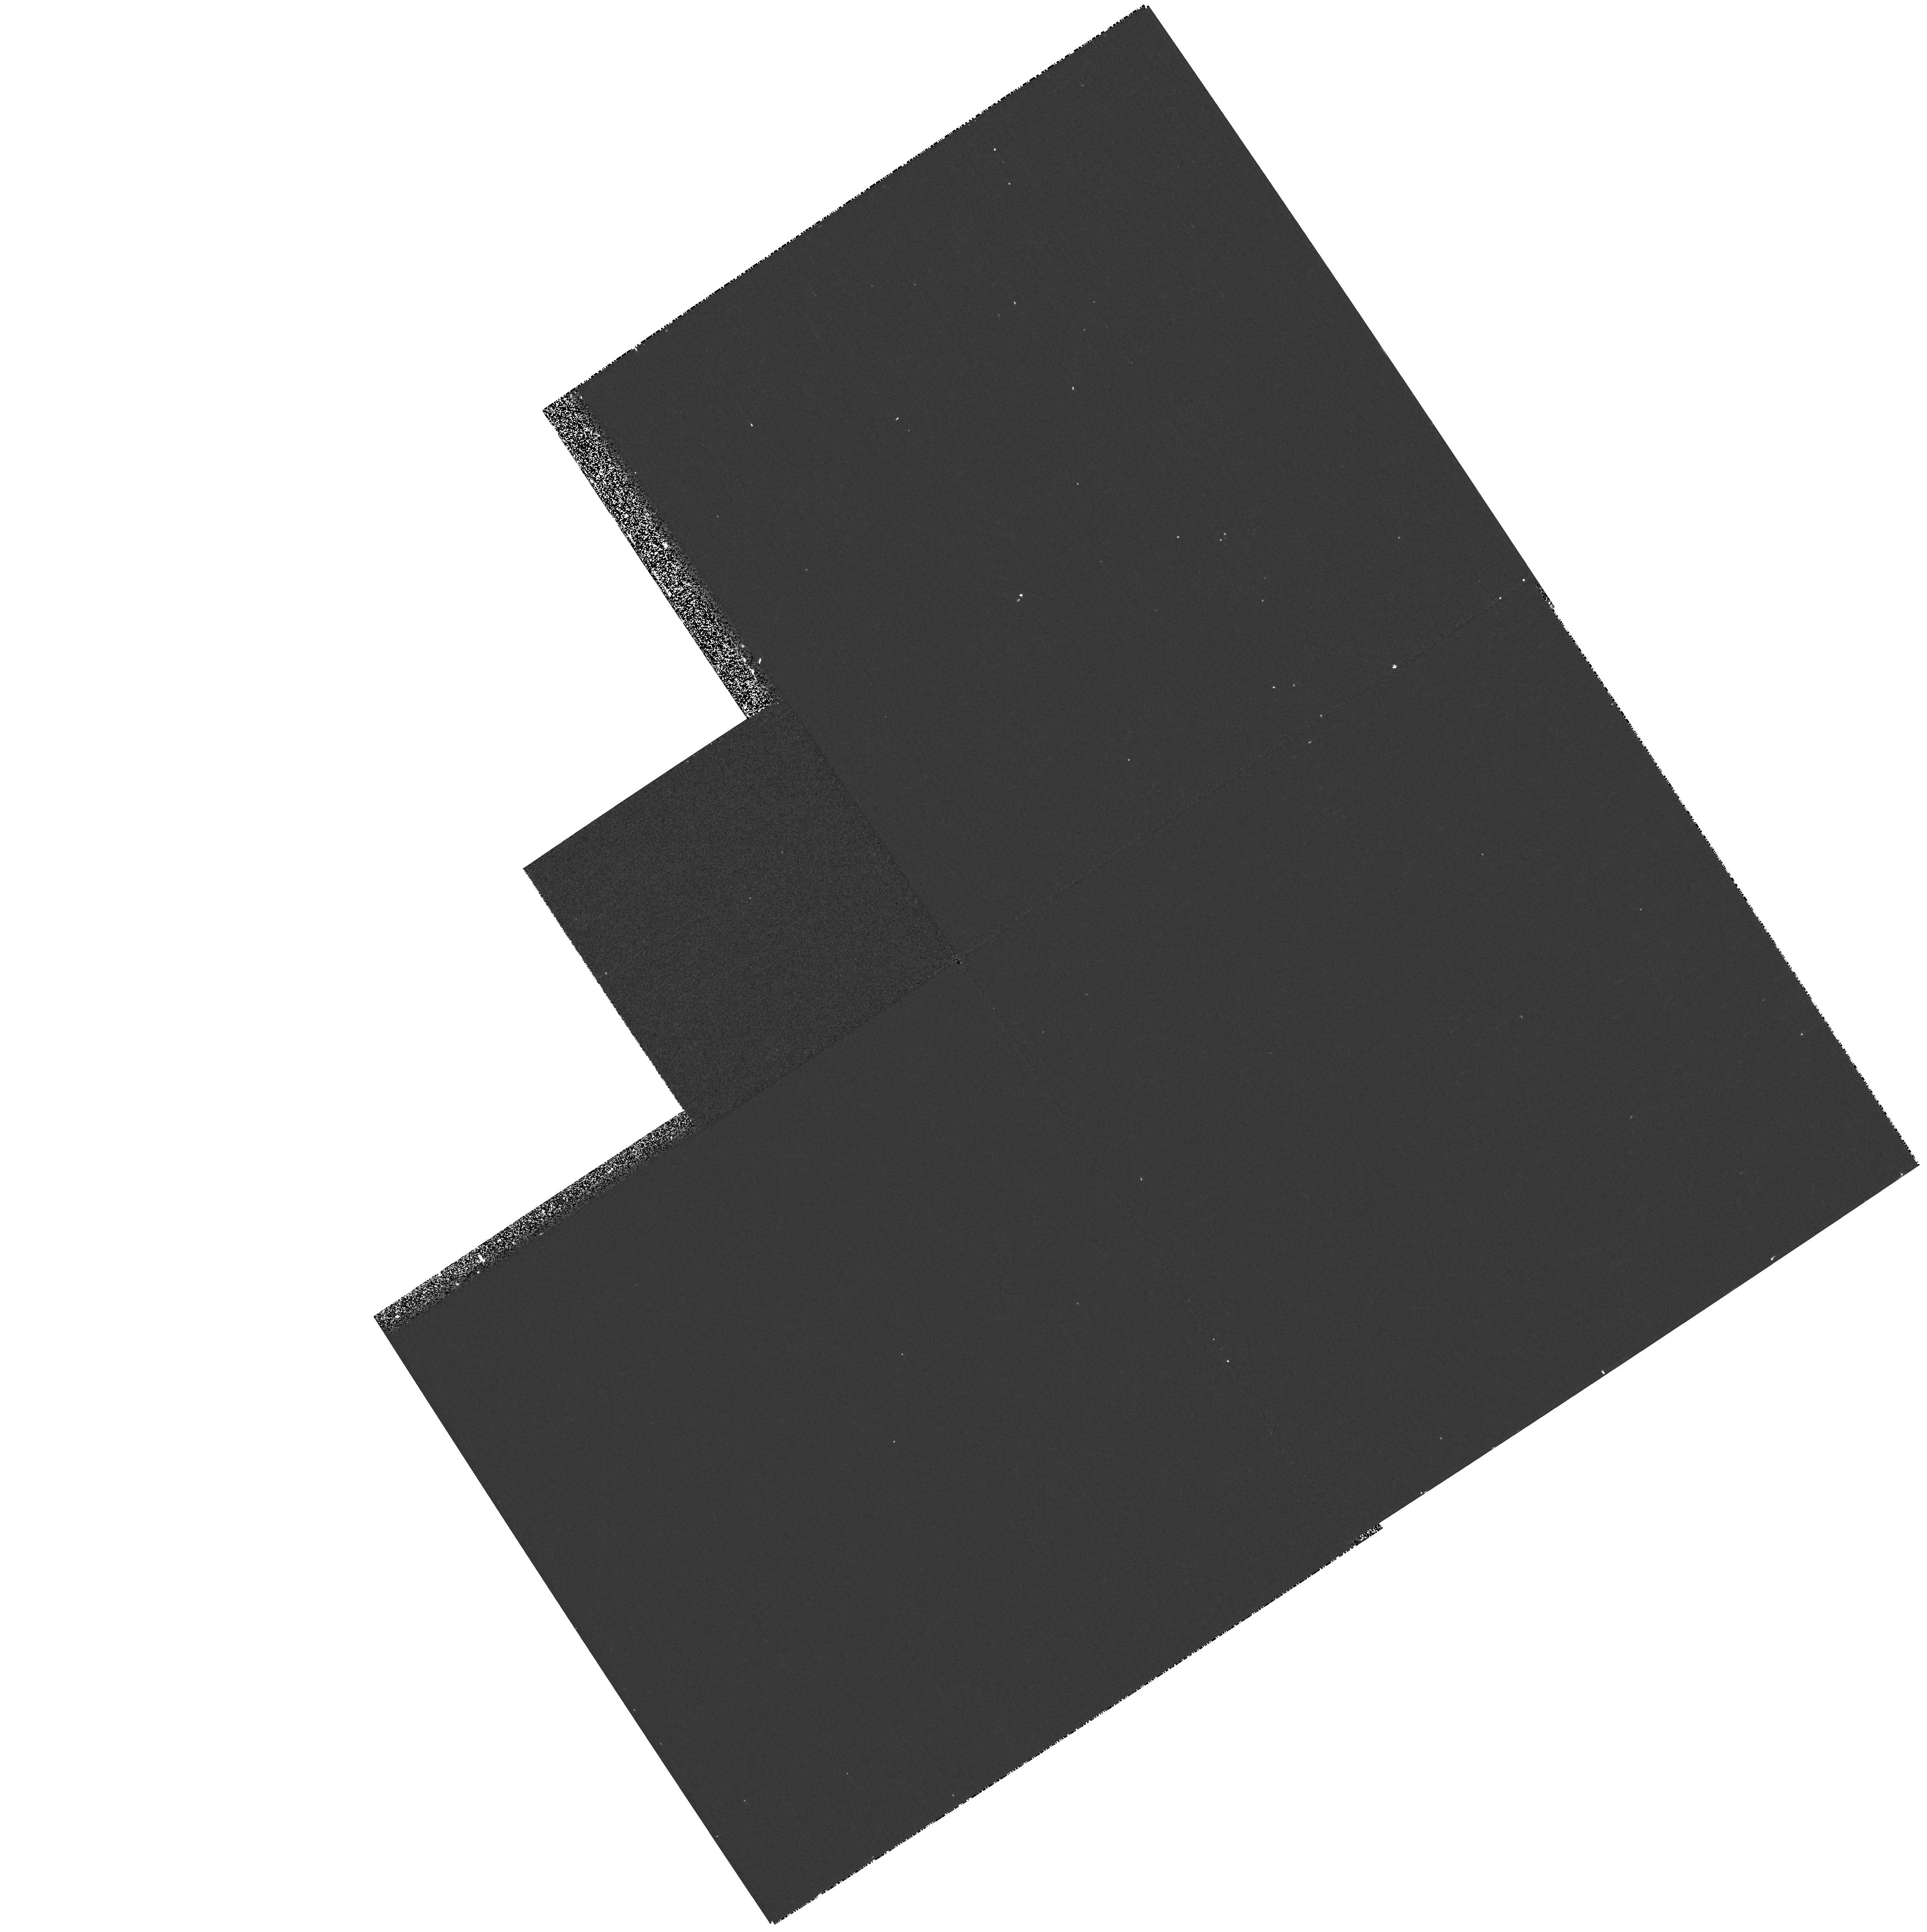
Target: Q2237+0305. Instrument: WFPC2/PC. Filter: F218W. Exposure: 6 min. Observation ID: hst_8252_04_wfpc2_pc_f218w_u5eb04

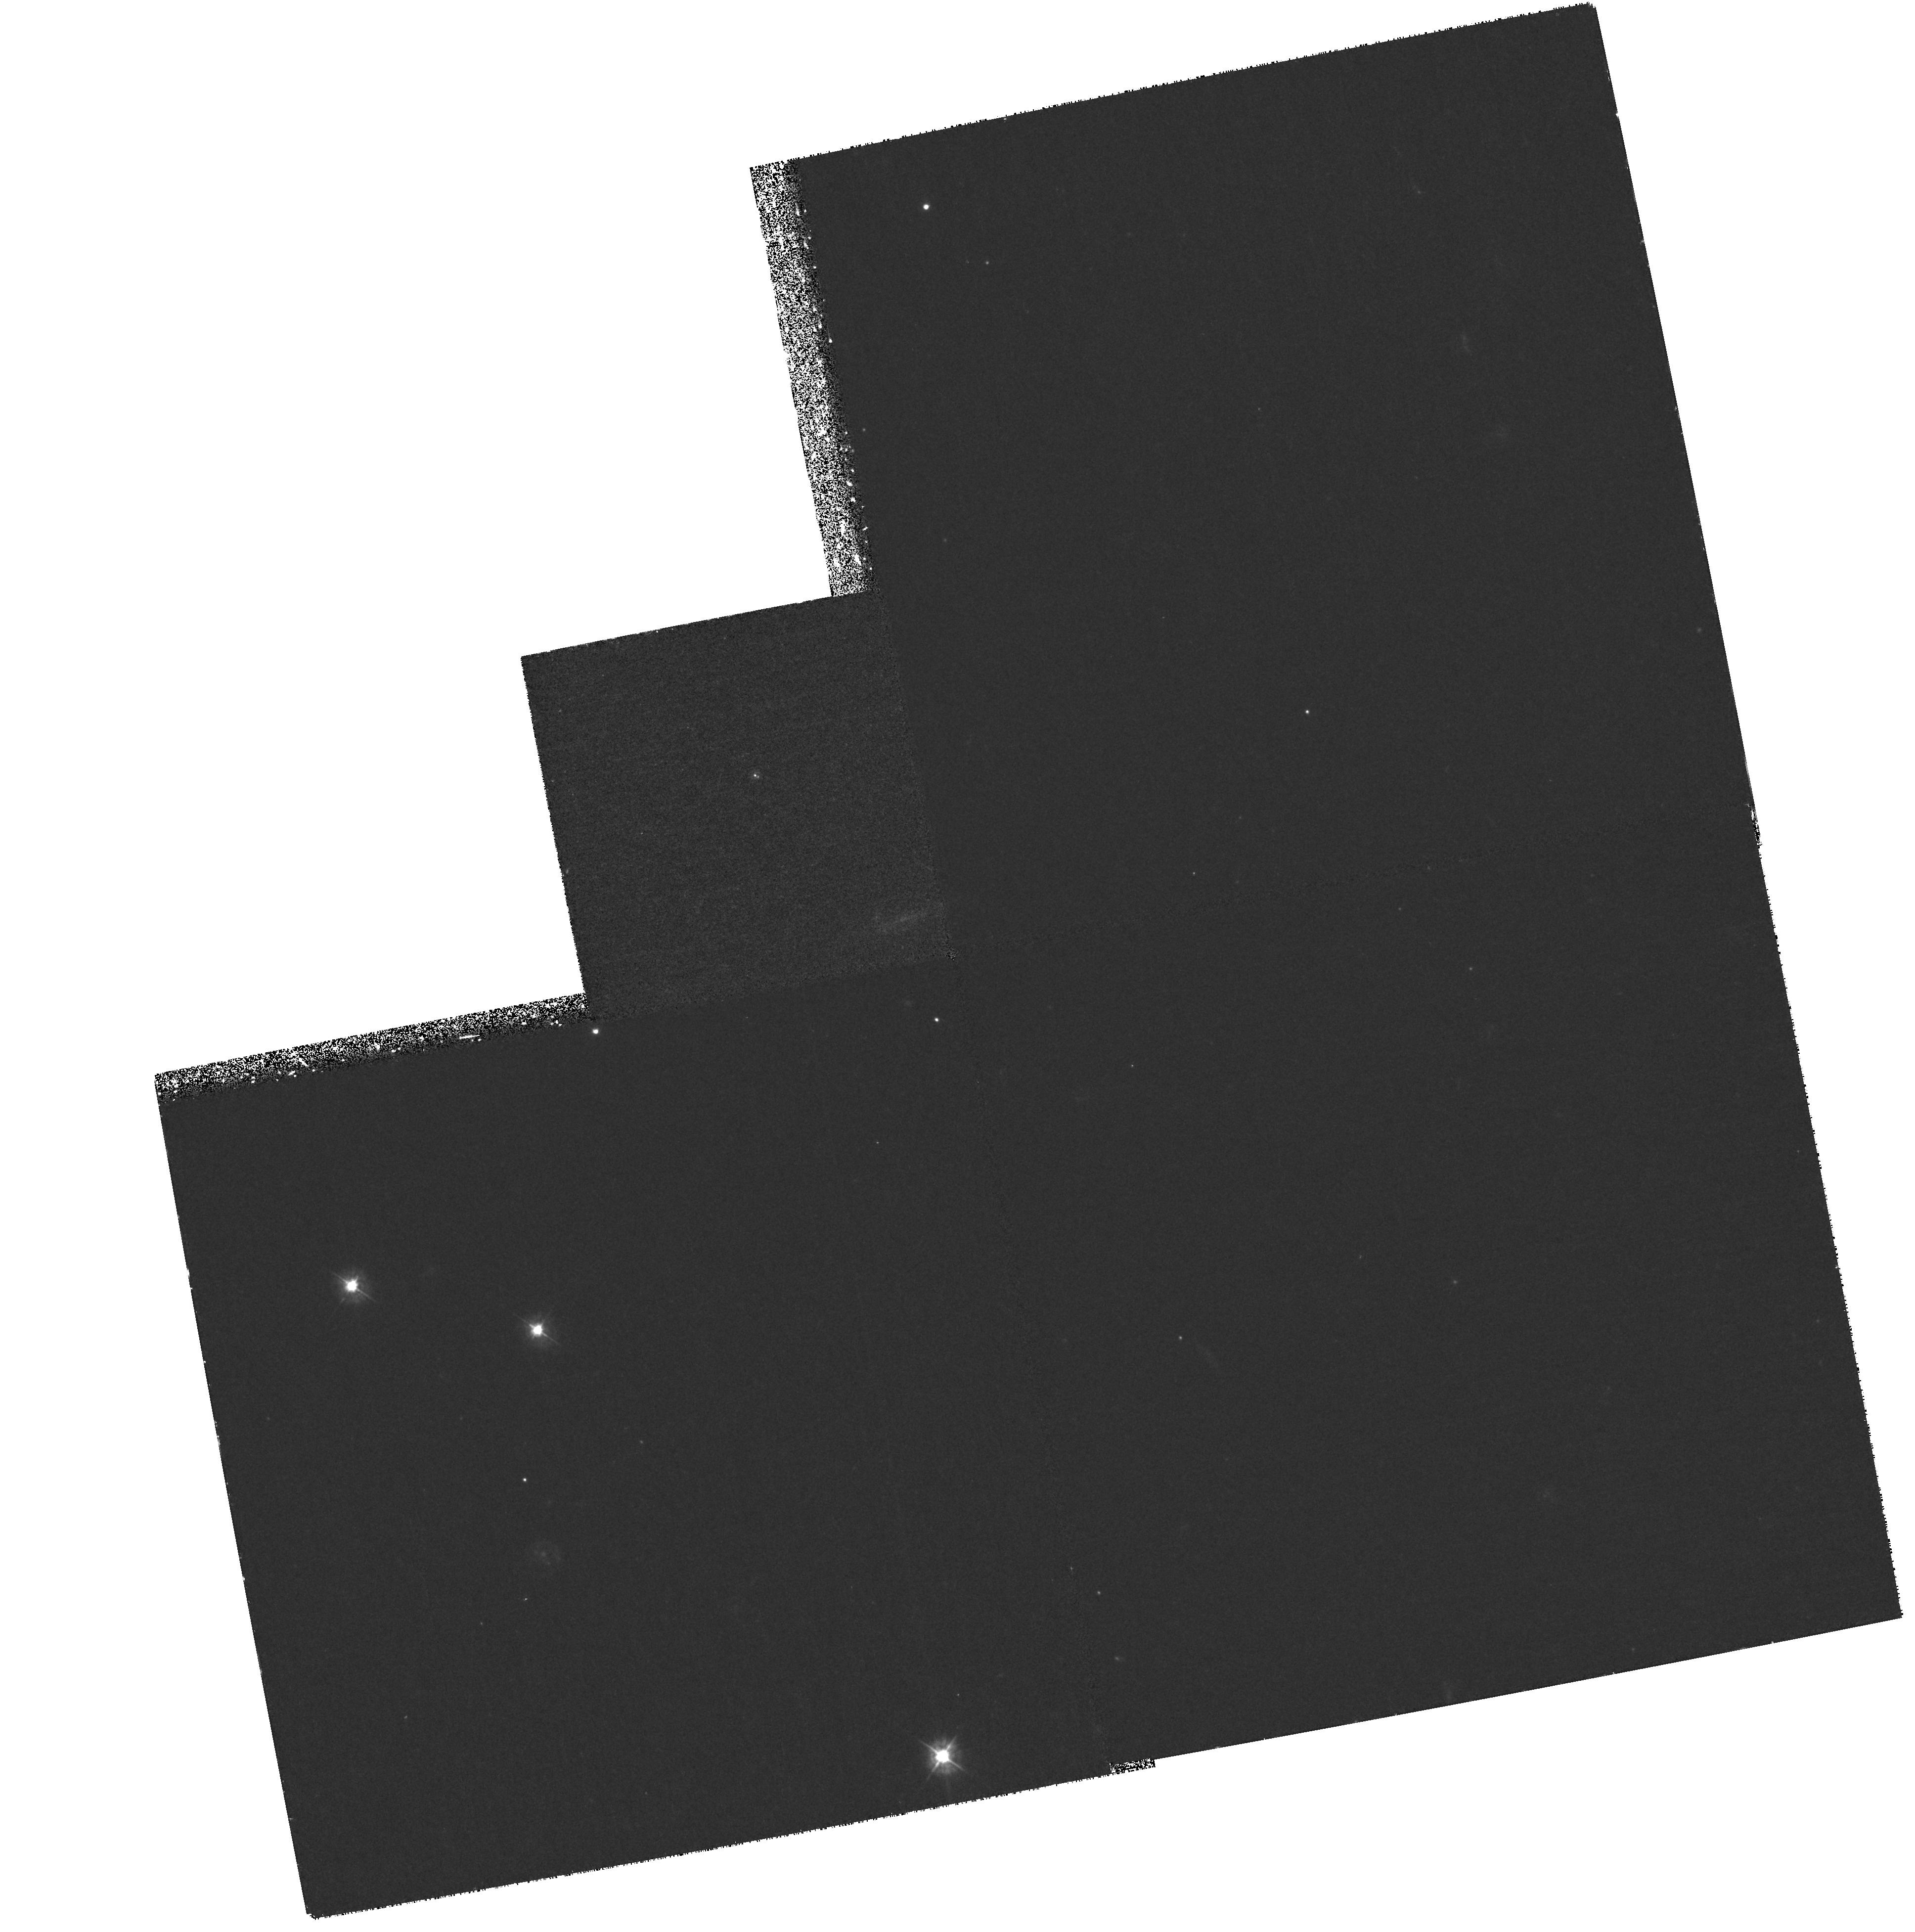
Target: B0218+357. Instrument: WFPC2/PC. Filter: F380W. Exposure: 2.2 h. Observation ID: hst_8252_01_wfpc2_pc_f380w_u5eb01

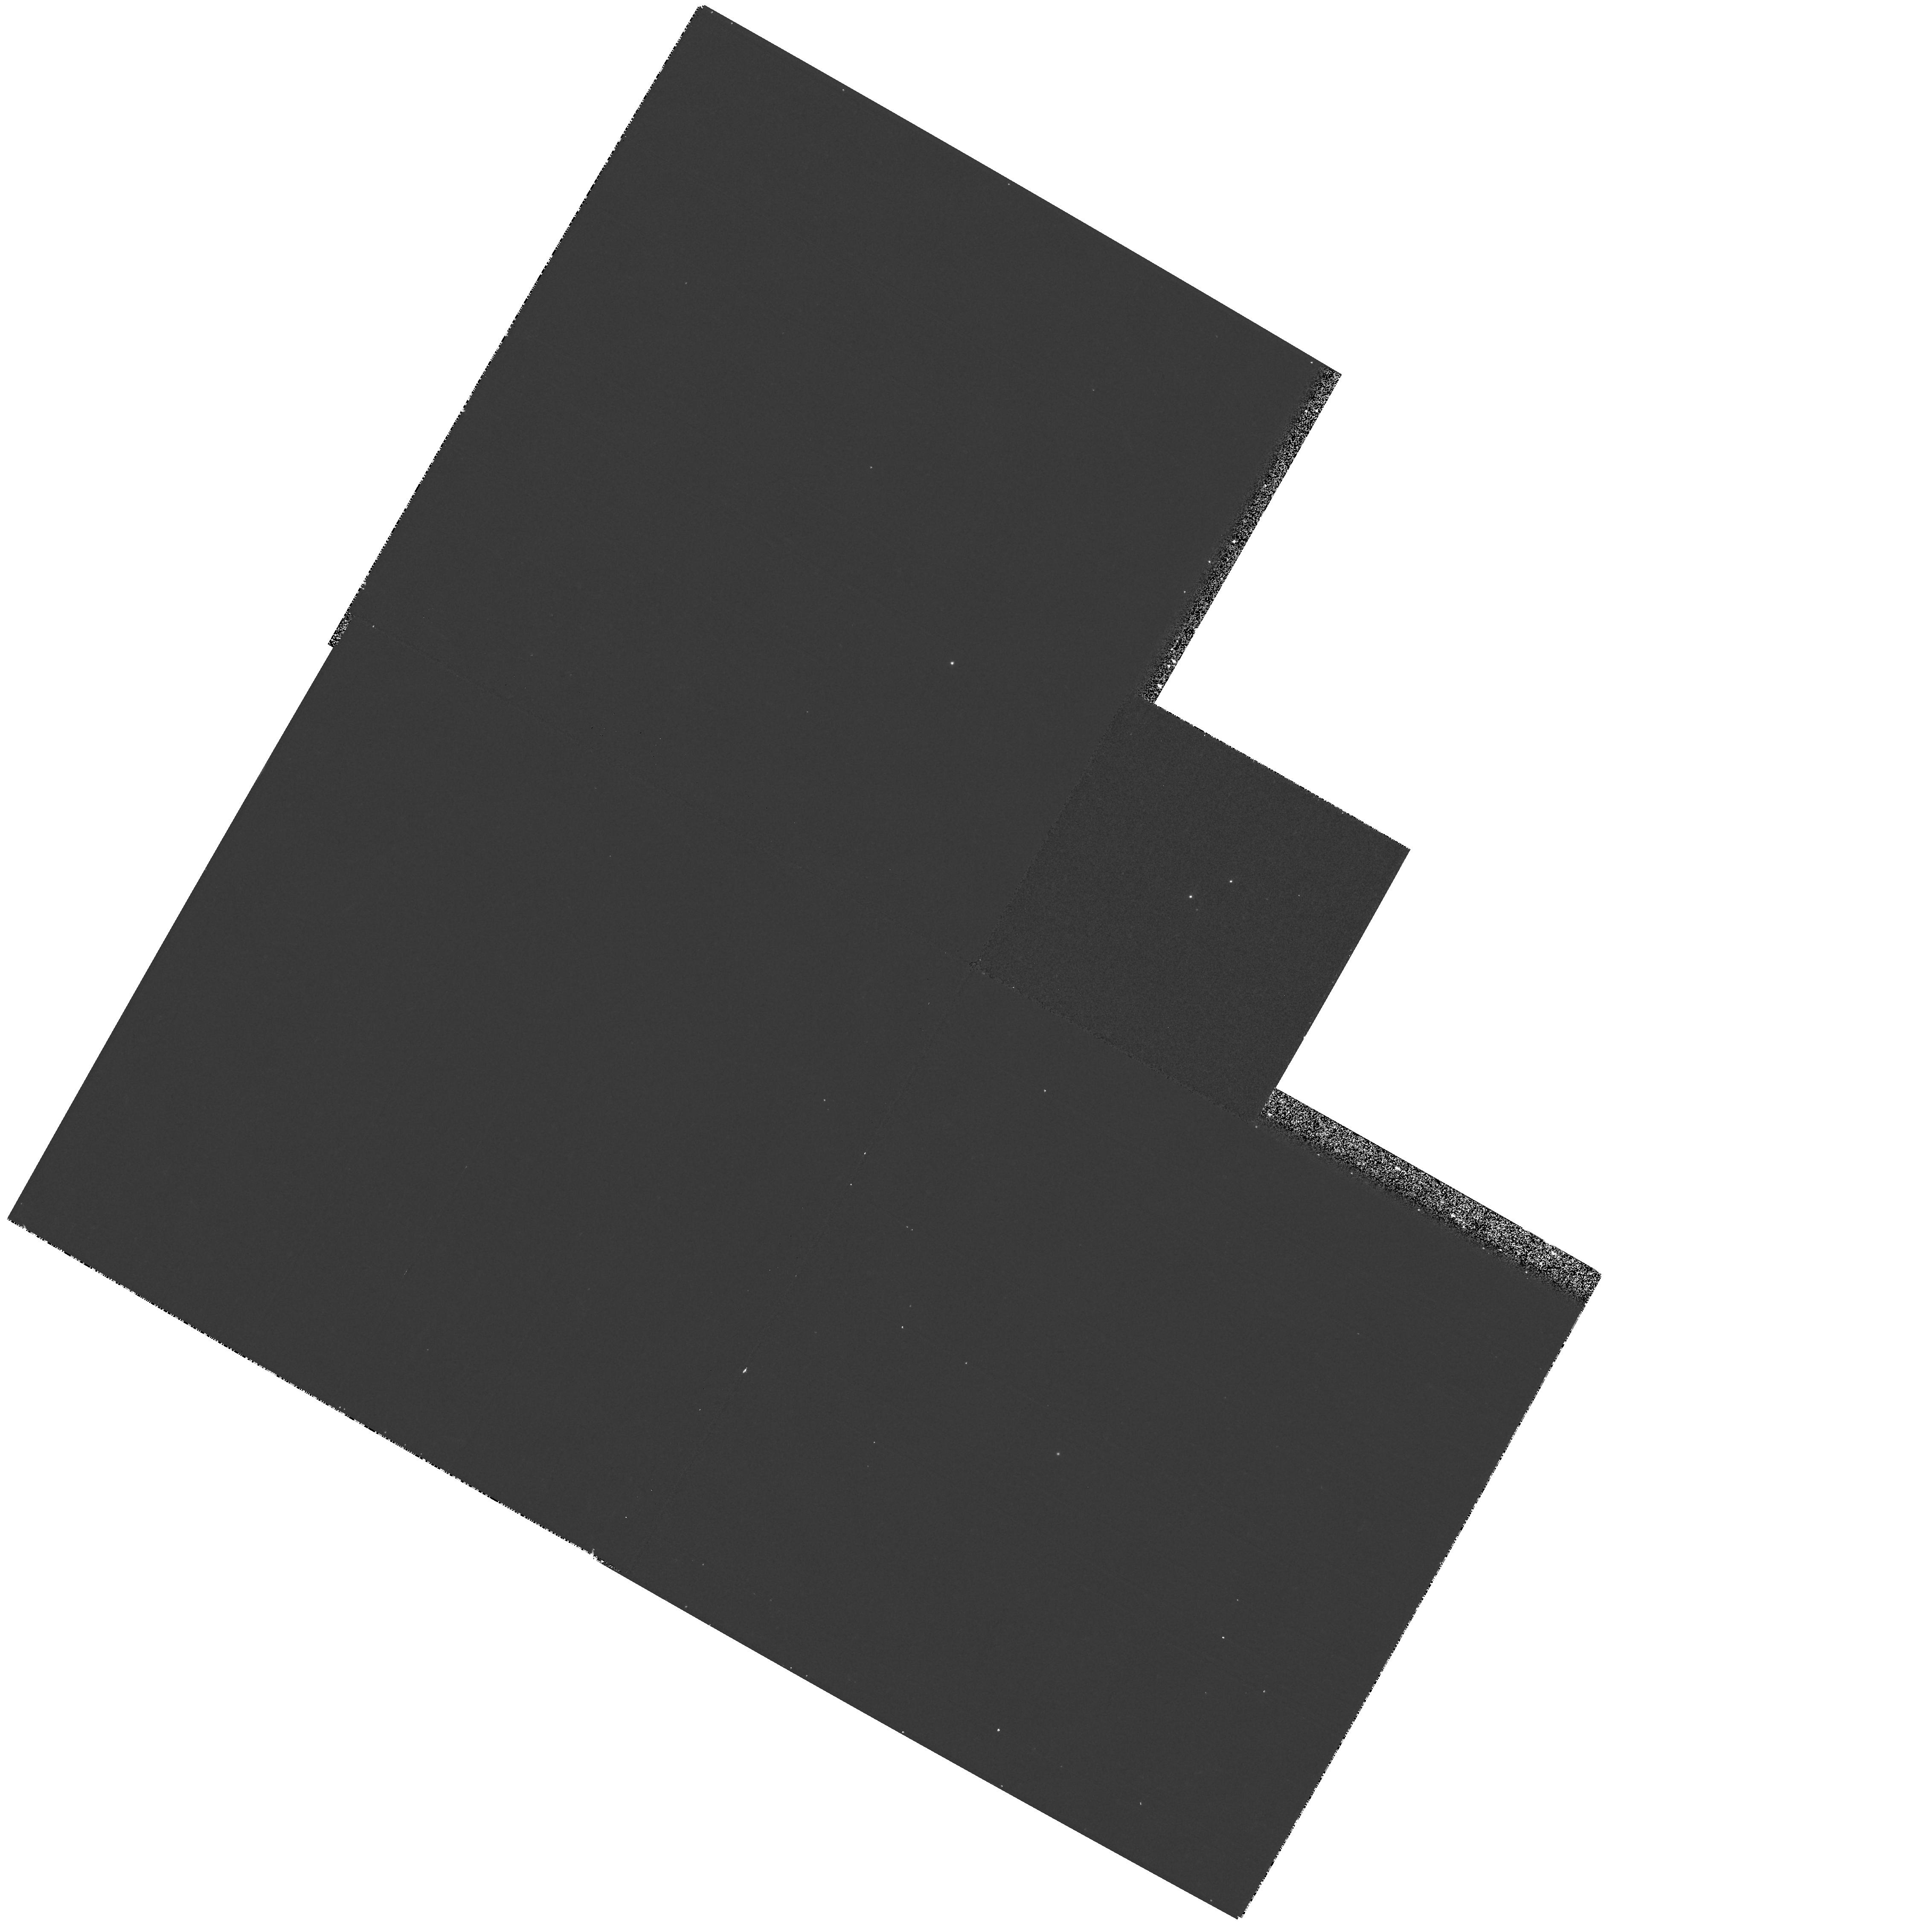
Target: LBQS1009-0252. Instrument: WFPC2/PC. Filter: F439W. Exposure: 6 min. Observation ID: hst_8252_03_wfpc2_pc_f439w_u5eb03

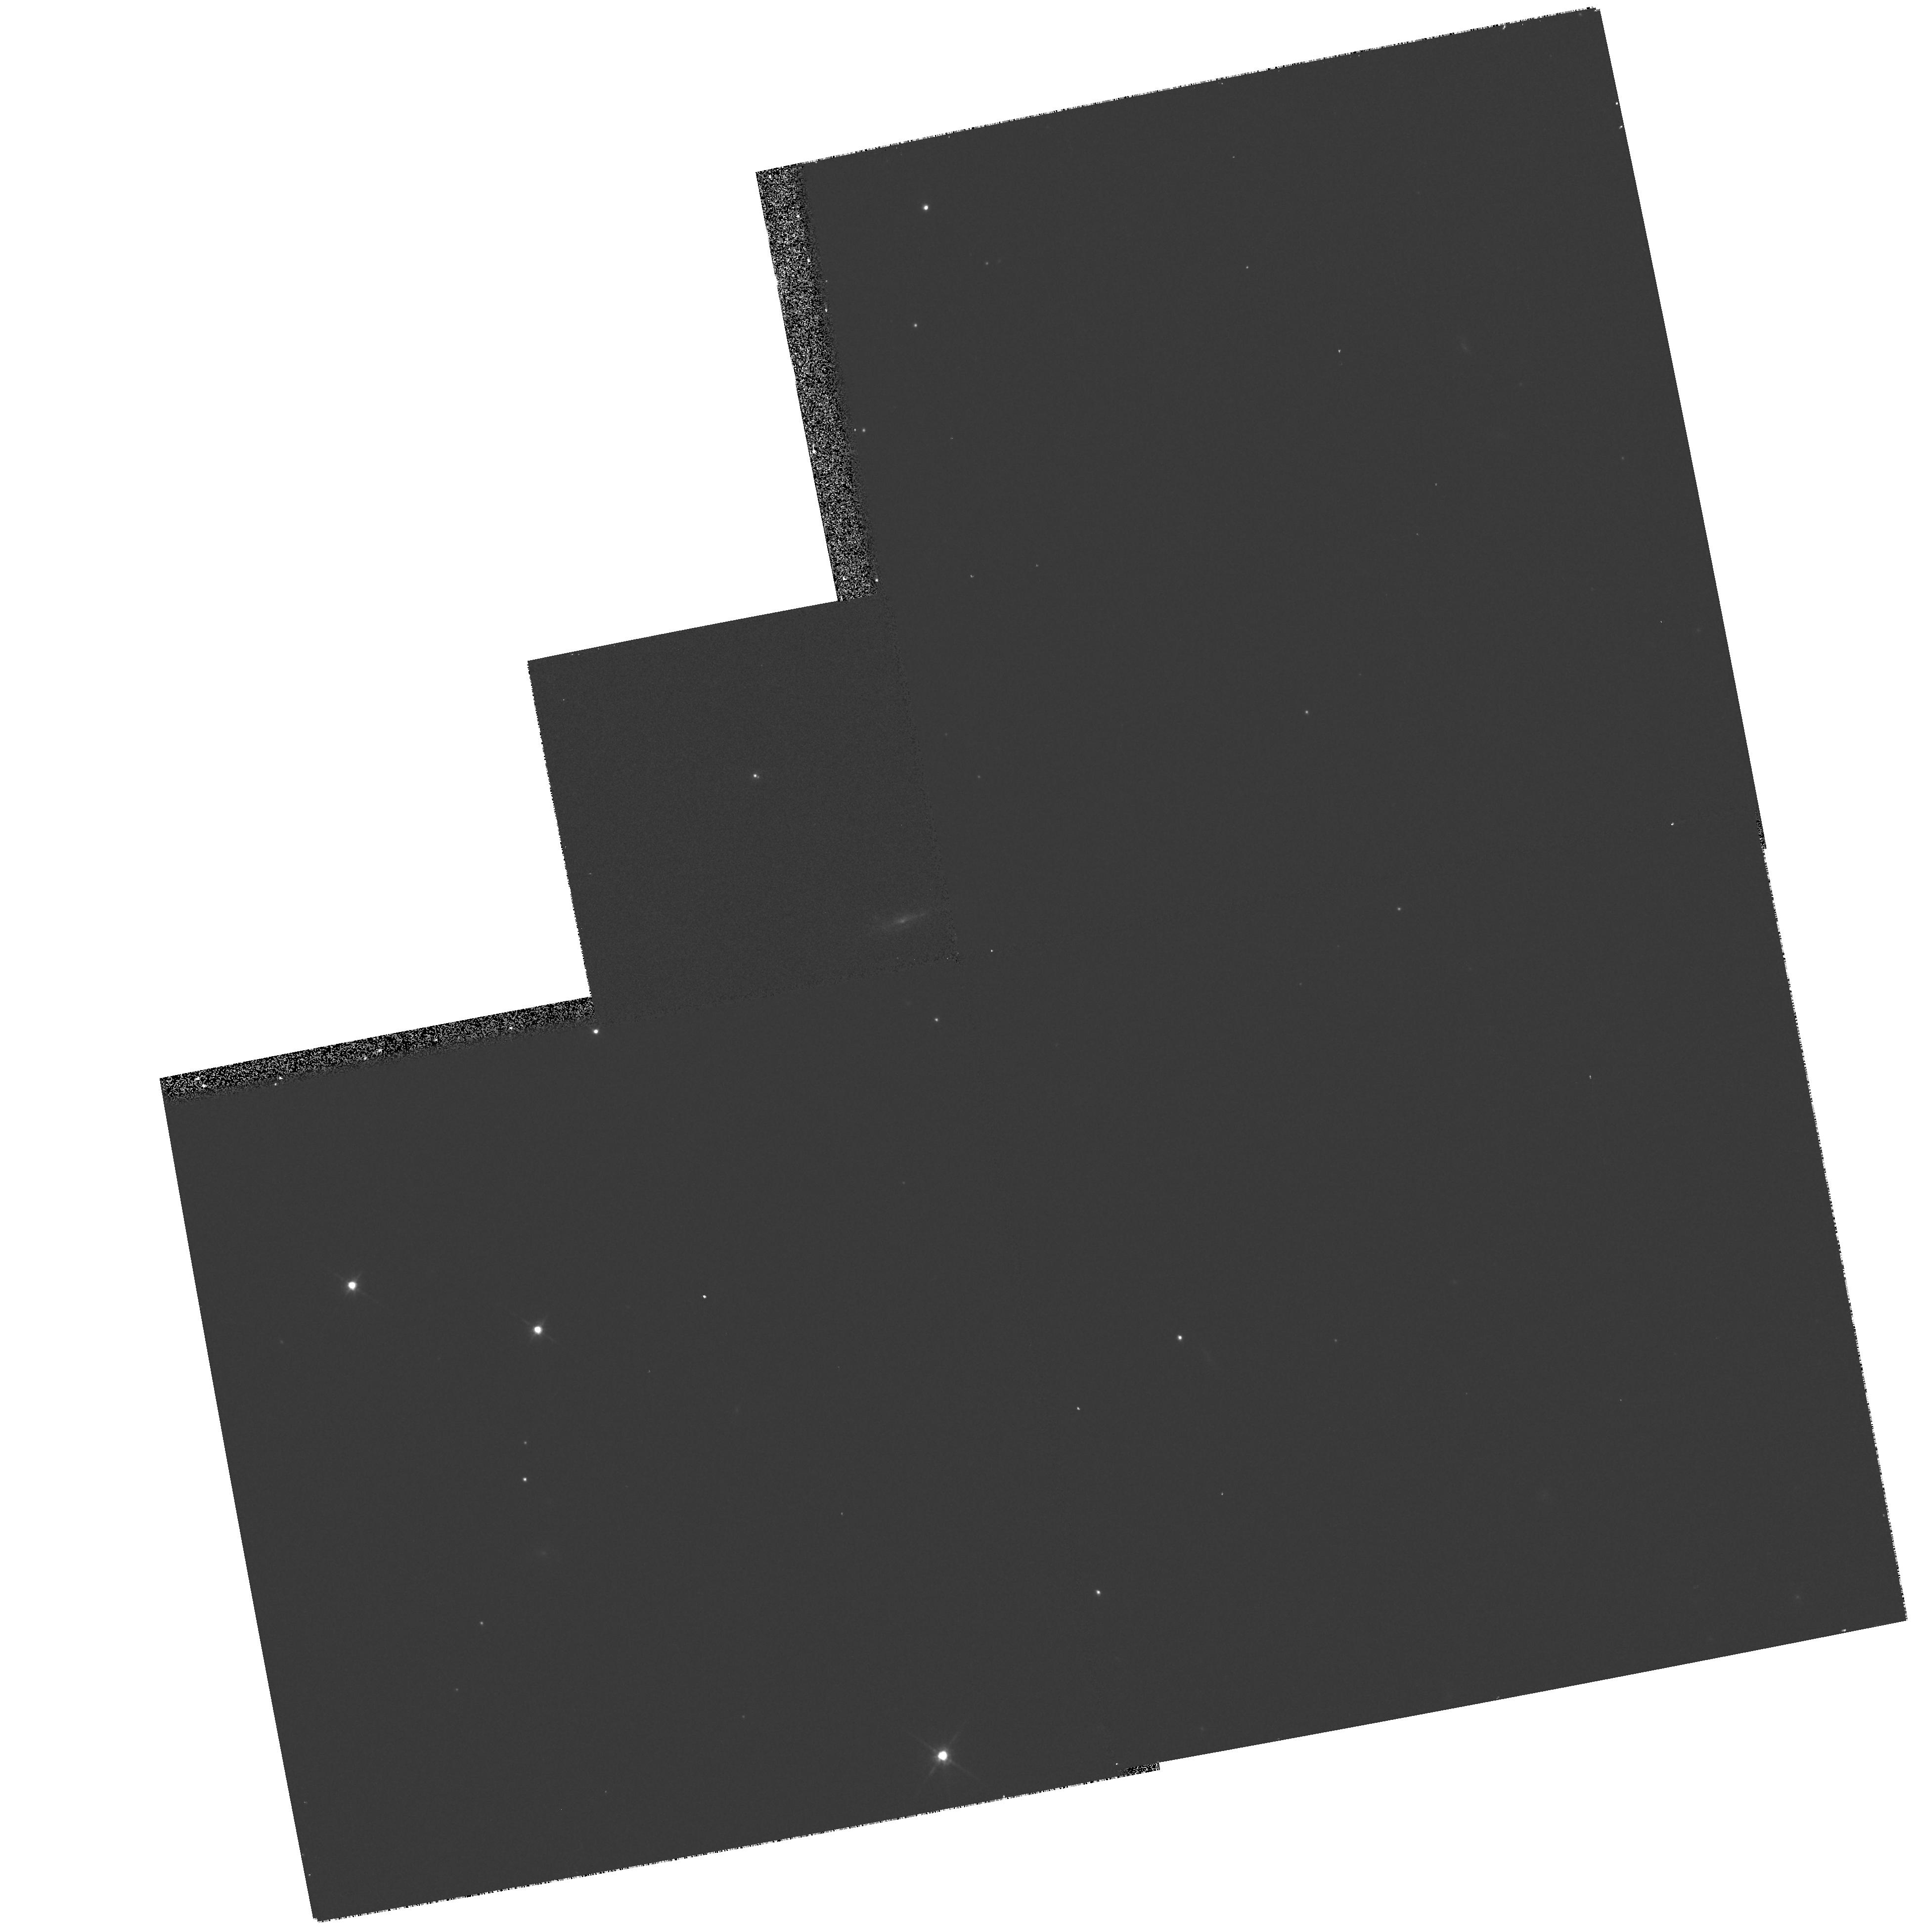
Target: B0218+357. Instrument: WFPC2/PC. Filter: F814W. Exposure: 4 min. Observation ID: hst_8252_01_wfpc2_pc_f814w_u5eb01

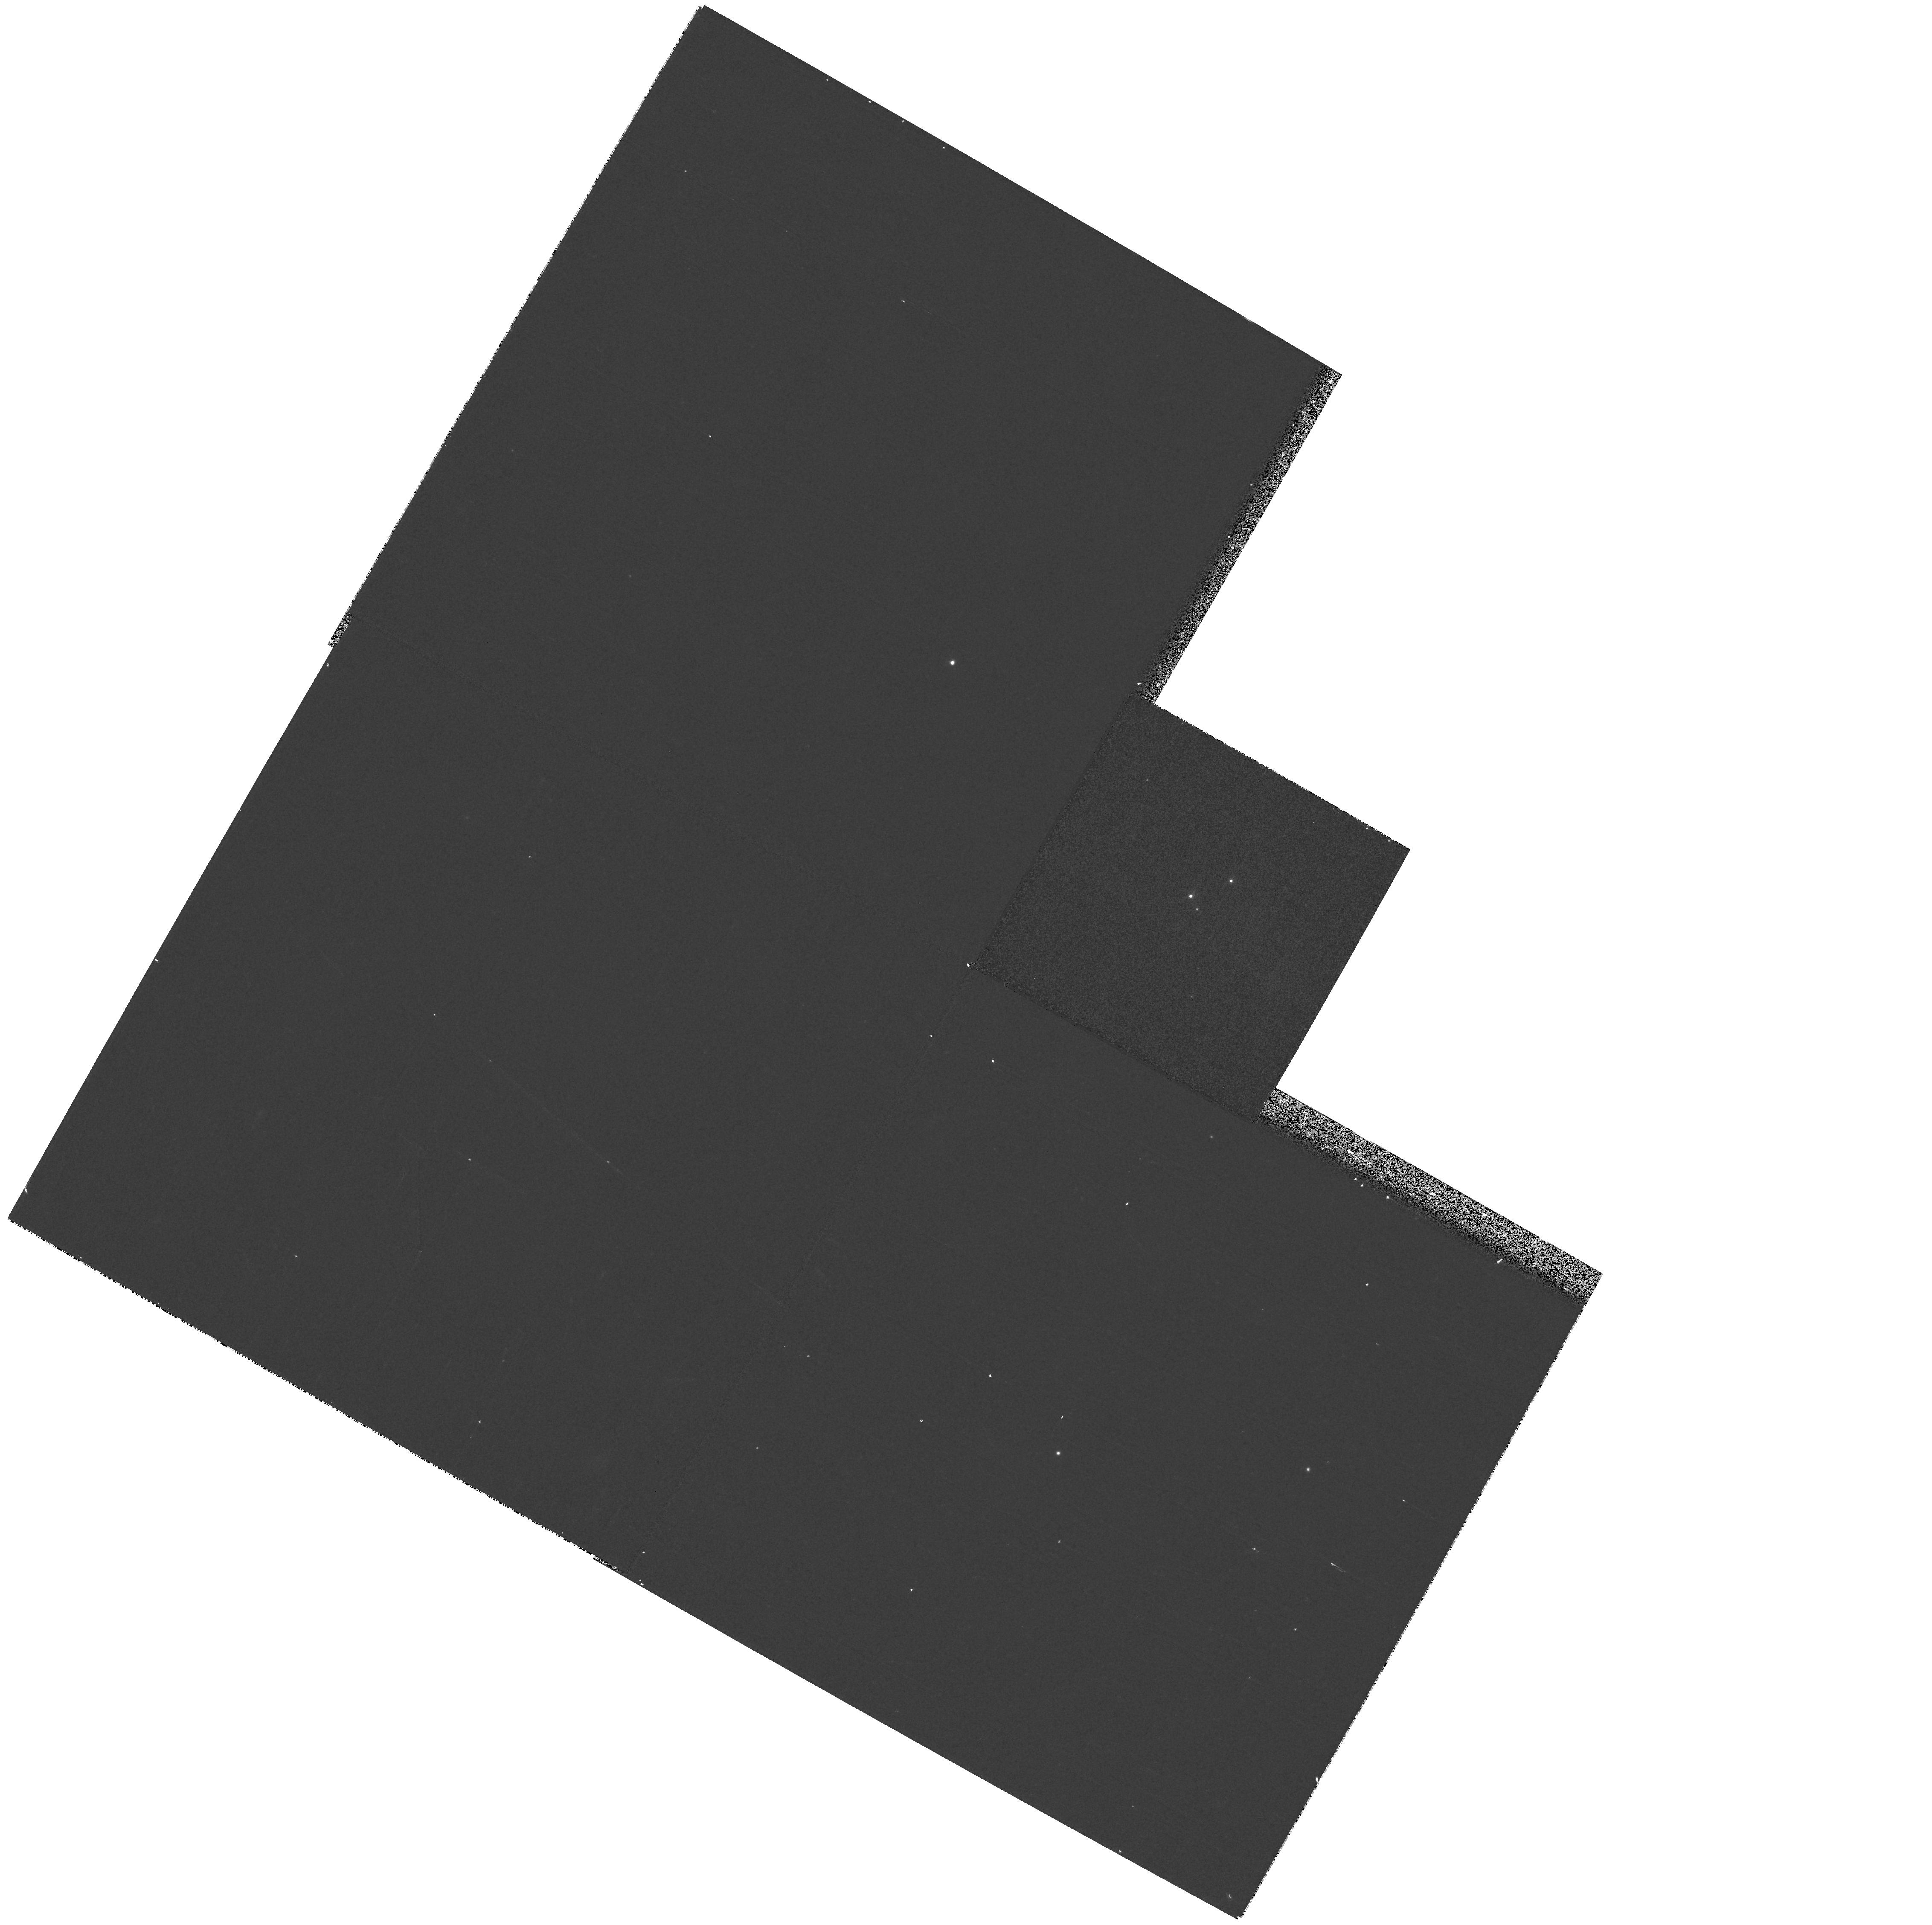
Target: LBQS1009-0252. Instrument: WFPC2/PC. Filter: F675W. Exposure: 2 min. Observation ID: hst_8252_03_wfpc2_pc_f675w_u5eb03

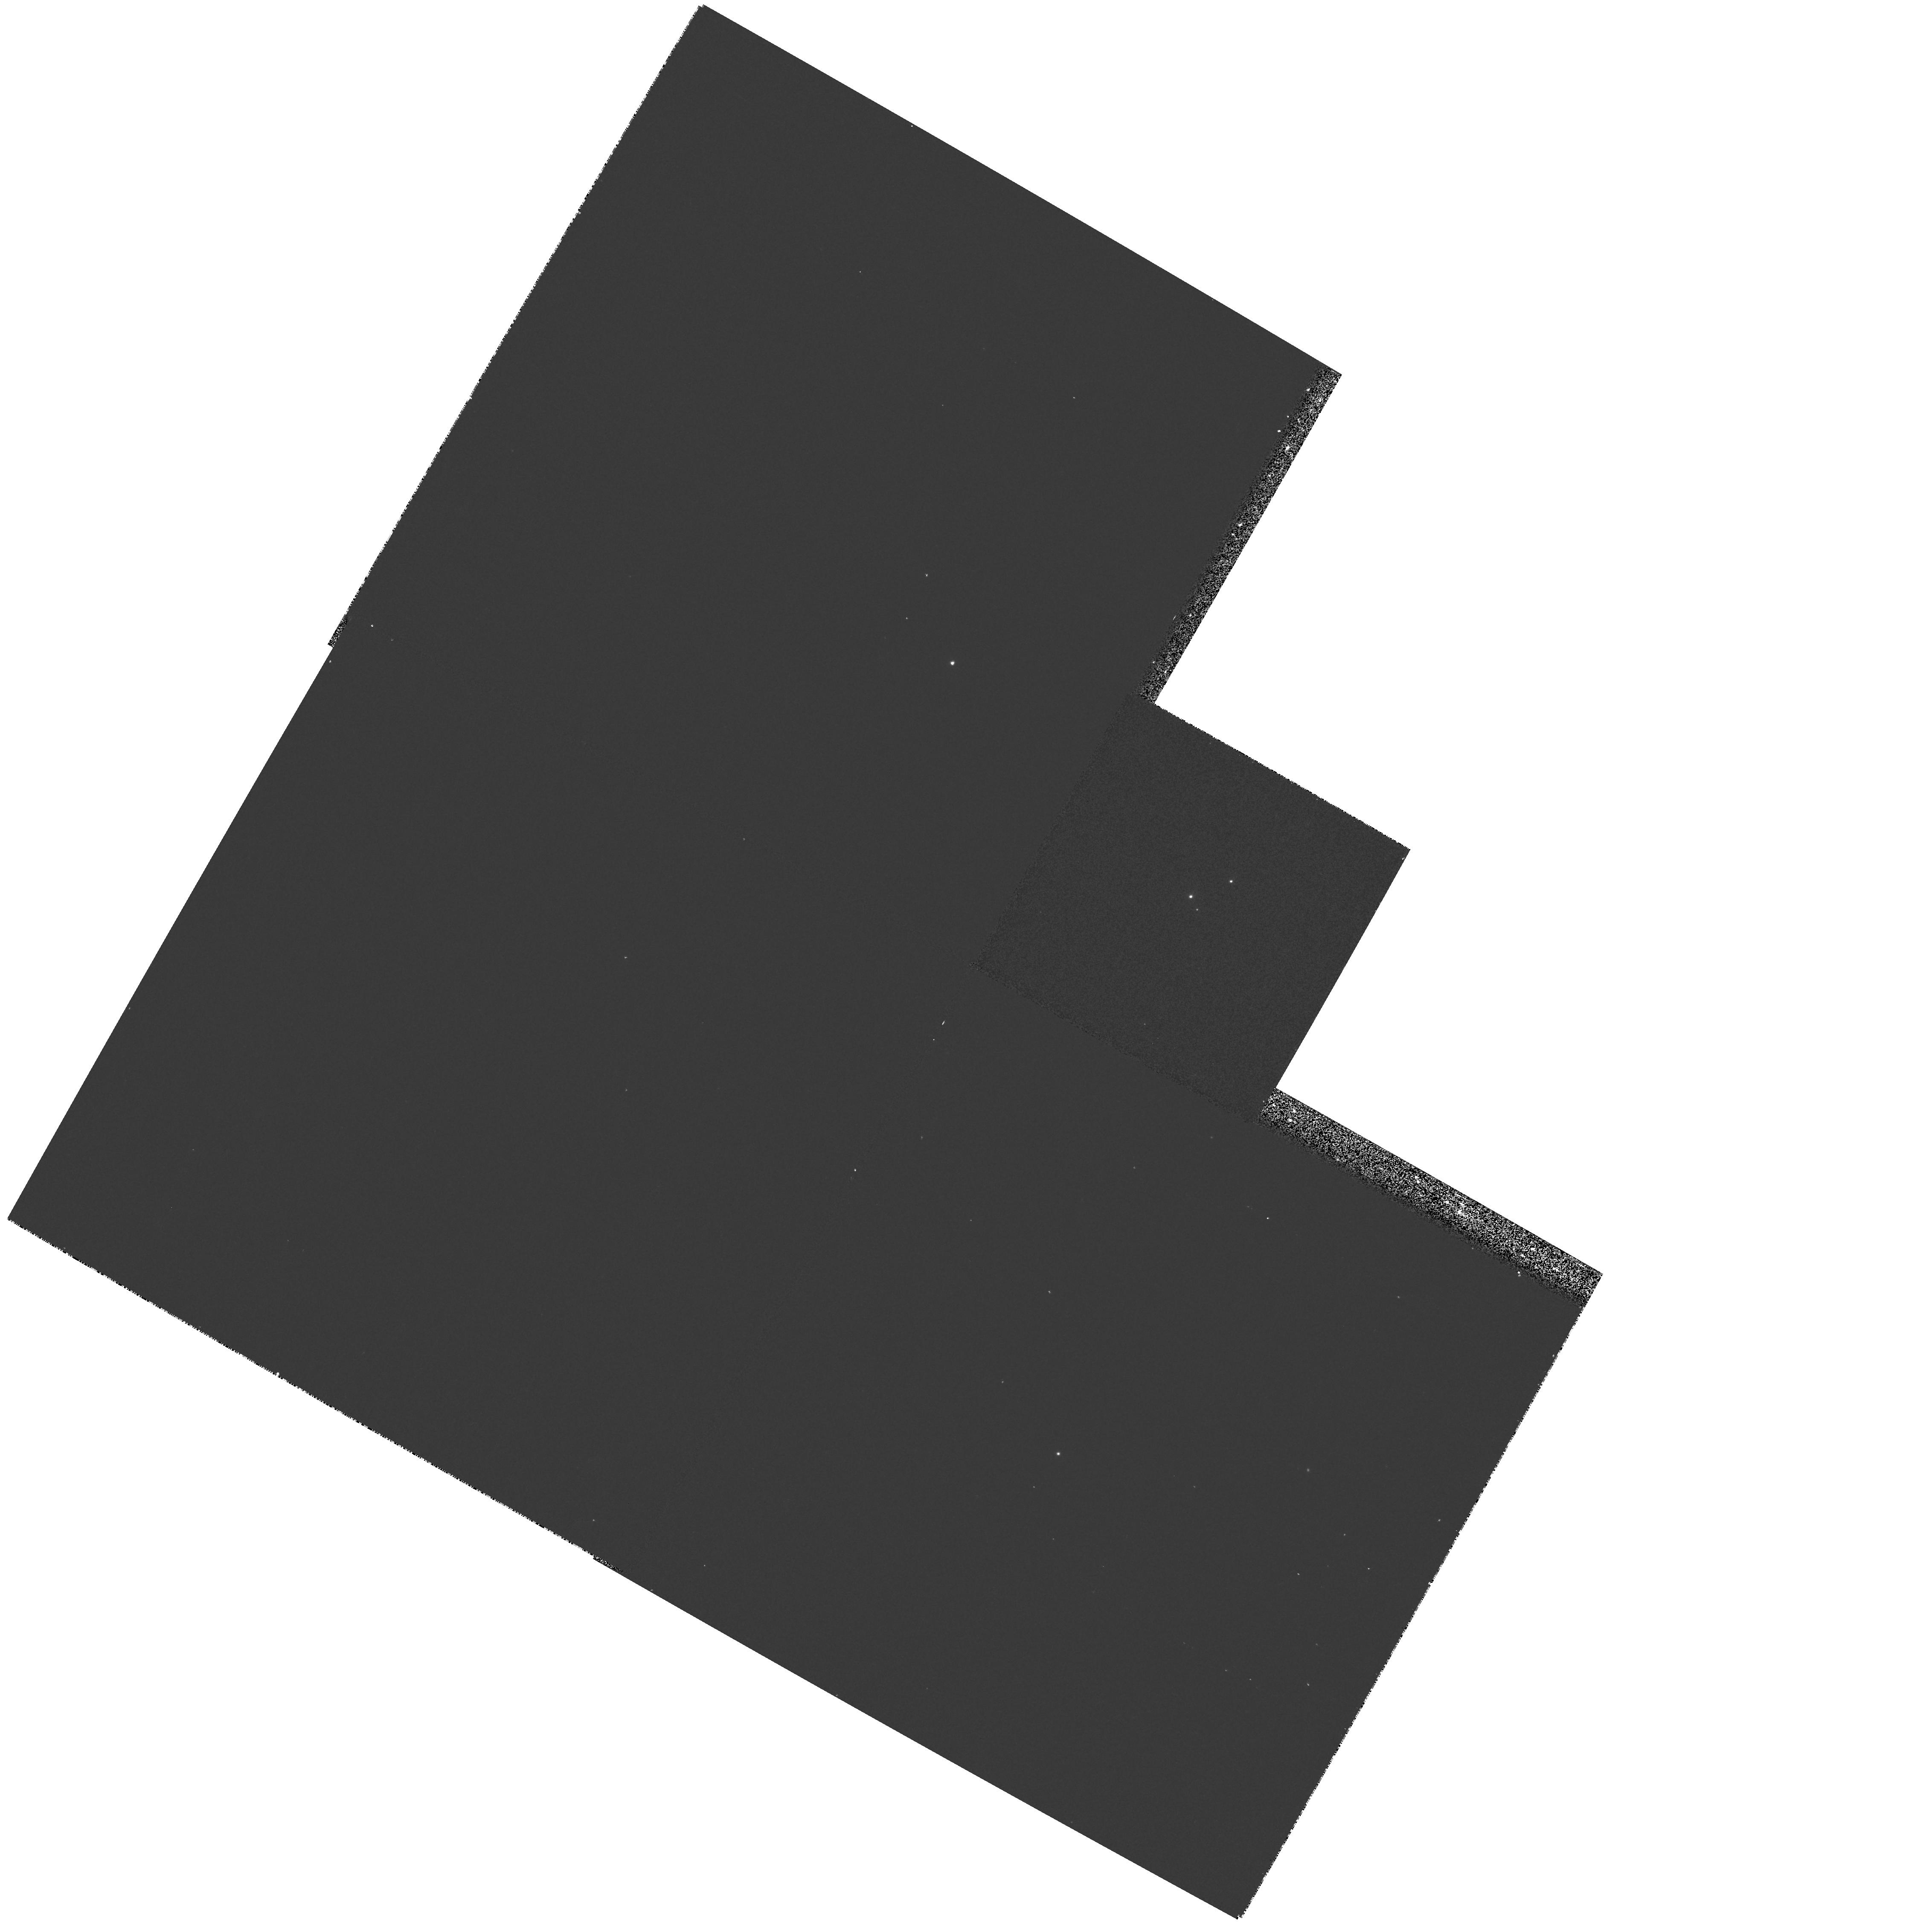
Target: LBQS1009-0252. Instrument: WFPC2/PC. Filter: F555W. Exposure: 2 min. Observation ID: hst_8252_03_wfpc2_pc_f555w_u5eb03

Extinction Curves of Distant Galaxies (PI: Kochanek, Chris S.)

We propose to measure extinction curves in five external galaxies ranging in redshift from 0.039 to 0.96 using gravitational lenses that show differential extinction between the images. The program will more than double the number of galaxies in which extinction curves have been measured and it will provide the first such measurements far outside the local group, in early-type galaxies and at significantly different cosmic epochs. STIS spectroscopic observations will focus on the 2175Angstrom\ feature, combined with WFPC2 and STIS photometry to check for variability and extend the wavelength coverage. For the two systems in our sample that are radio quasars, we will be able to check for the presence of dust which is gray in the IR--UV spectral range.